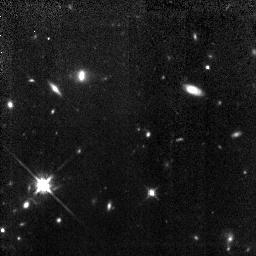
Target: 0140+326RD1
Instrument: NICMOS/NIC3
Filter: F160W
Exposure: 3.7 h
Observation ID: n4up01020

HST Observations of a Galaxy at z=5.34 (PI: Dey, Arjun)

We will obtain NICMOS (NIC3 F160W) images of a galaxy at z=5.34, the only spectroscopically confirmed object at z>5. Our goals are to determine the continuum morphology, map the spatial extent of the line--emitting region, and place joint constraints on the age of the stellar population and dust extinction in the galaxy. If this galaxy is a truly primeval object in the process of forming its first generation of stars, its morphological properties can provide critical constraints on galaxy formation models. The near-IR and optical observations proposed here cannot be accomplished from ground-based facilities, and their success depends upon the high spatial resolution and low sky backgrounds only attainable with HST.